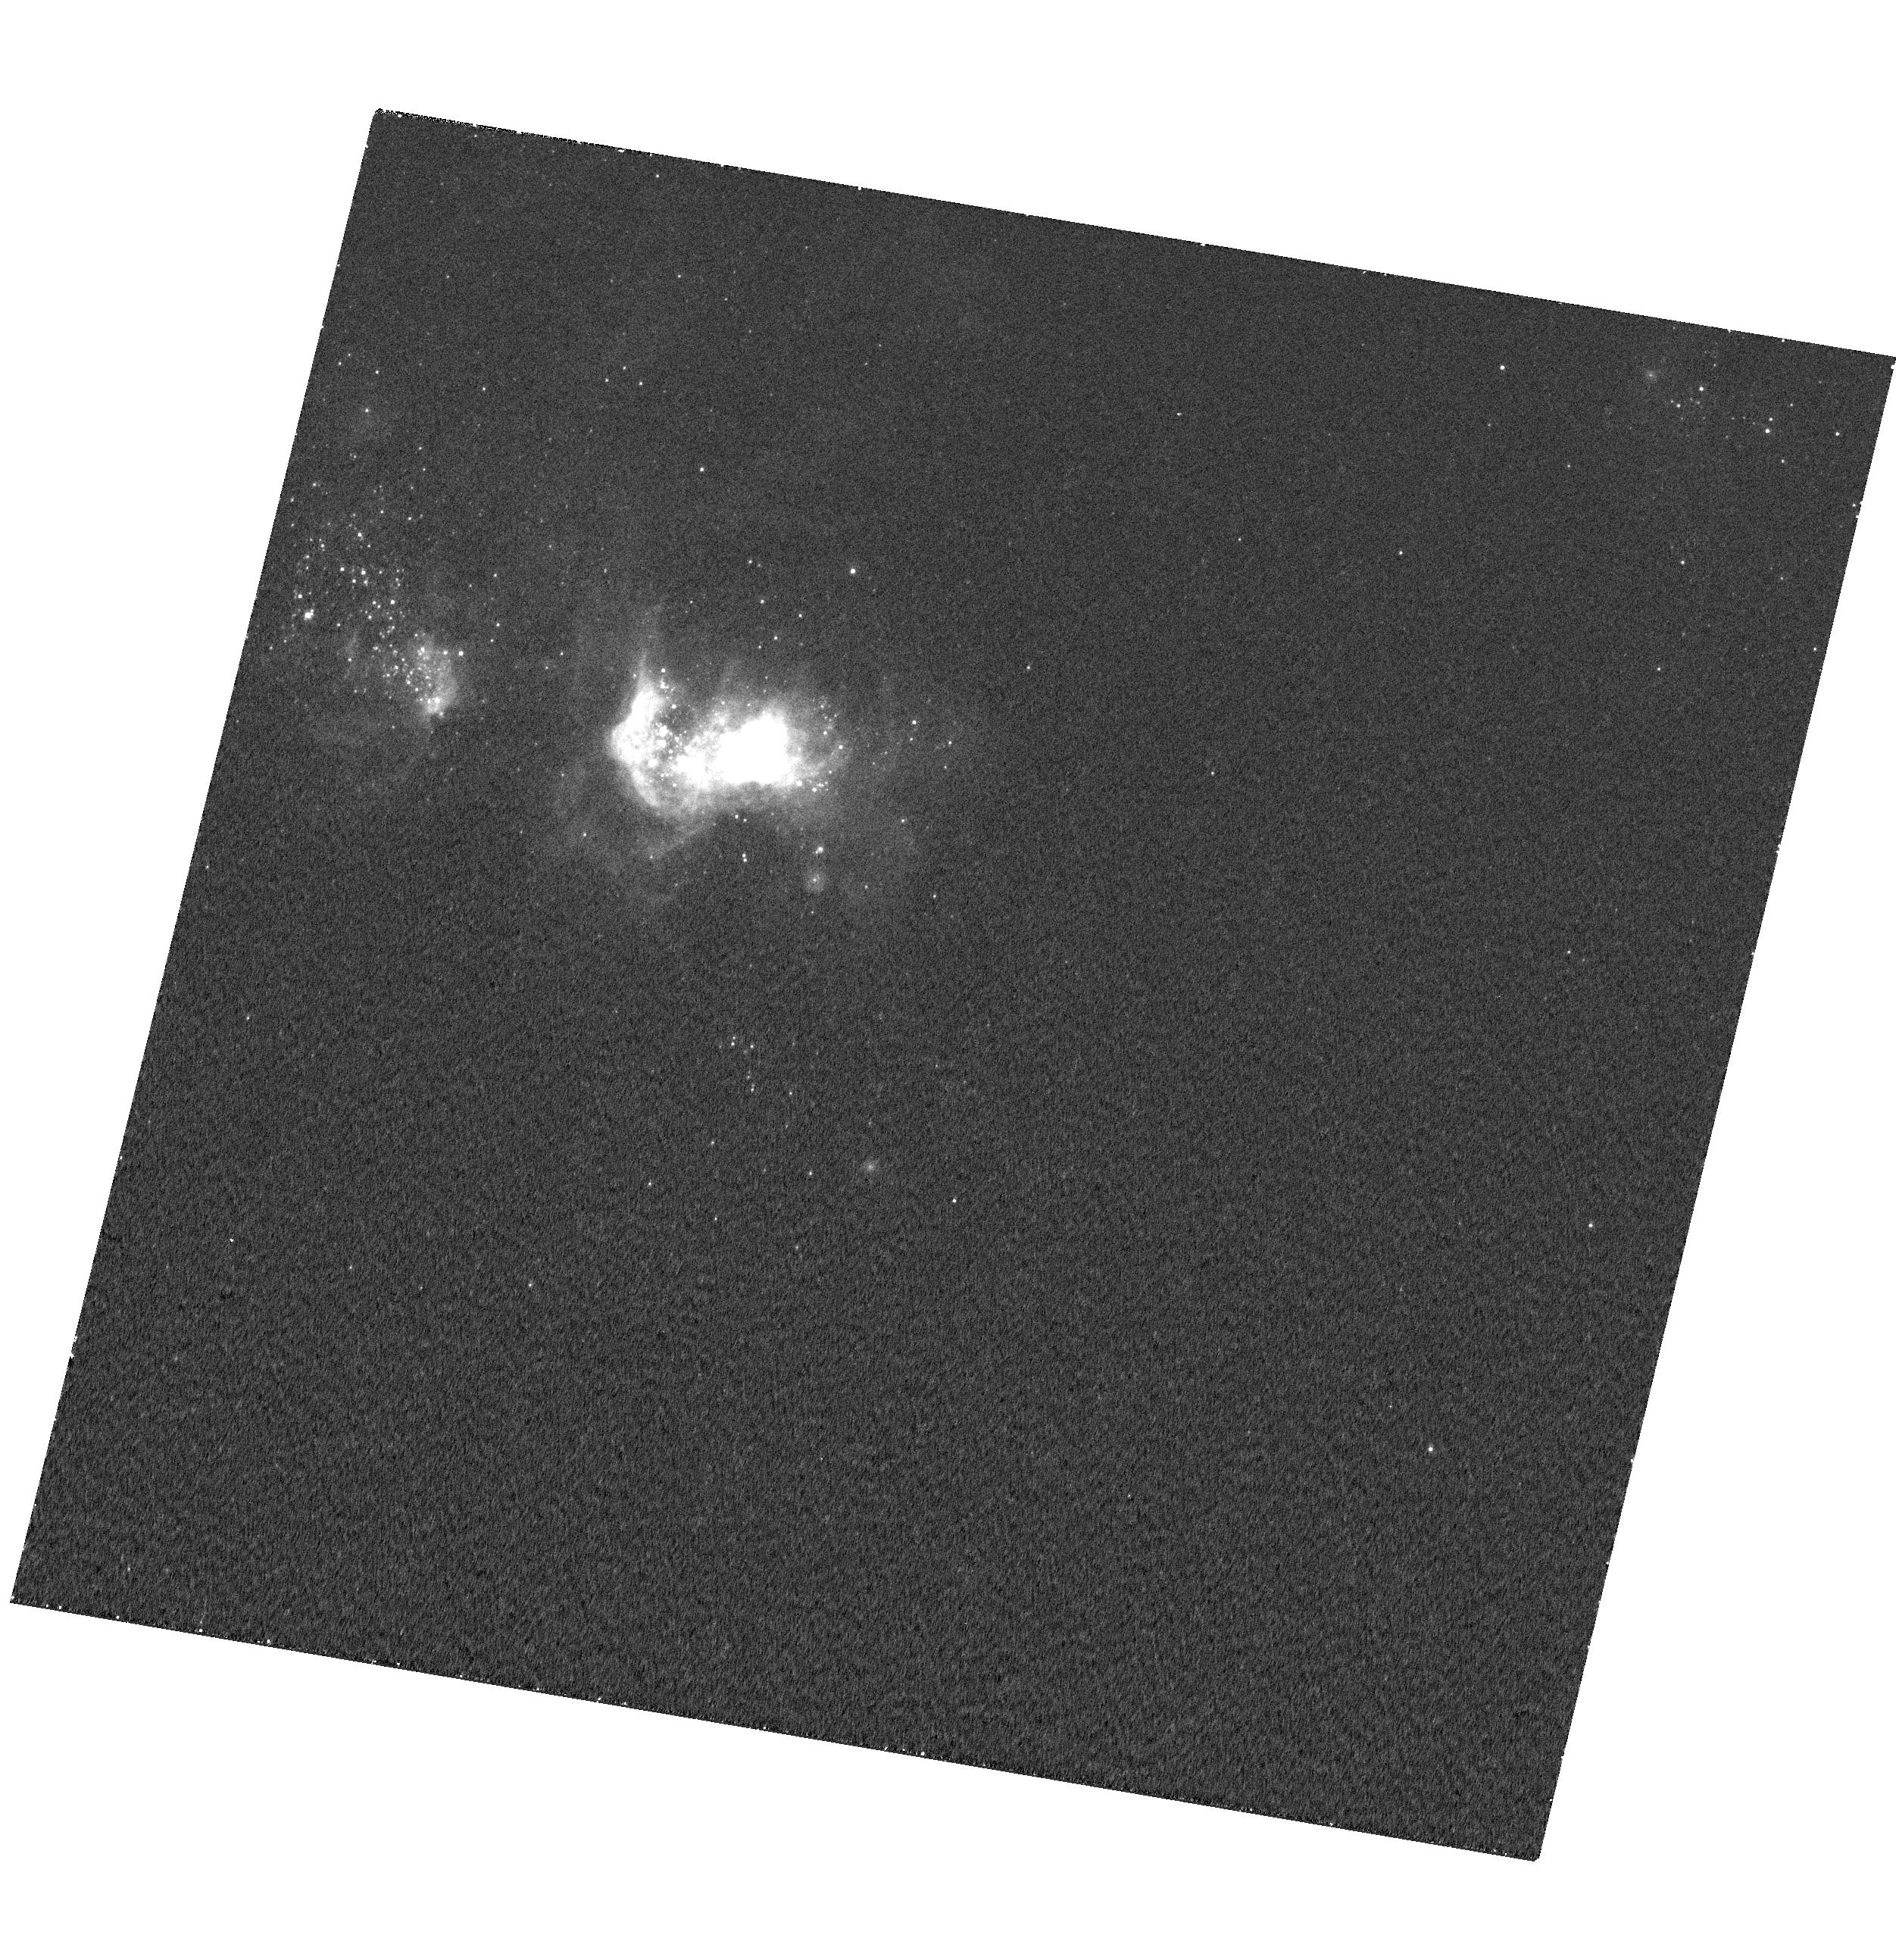
Target: MRK-71
Instrument: WFC3/UVIS
Filter: F487N
Exposure: 17 min
Observation ID: hst_13041_01_wfc3_uvis_f487n_ic0q01

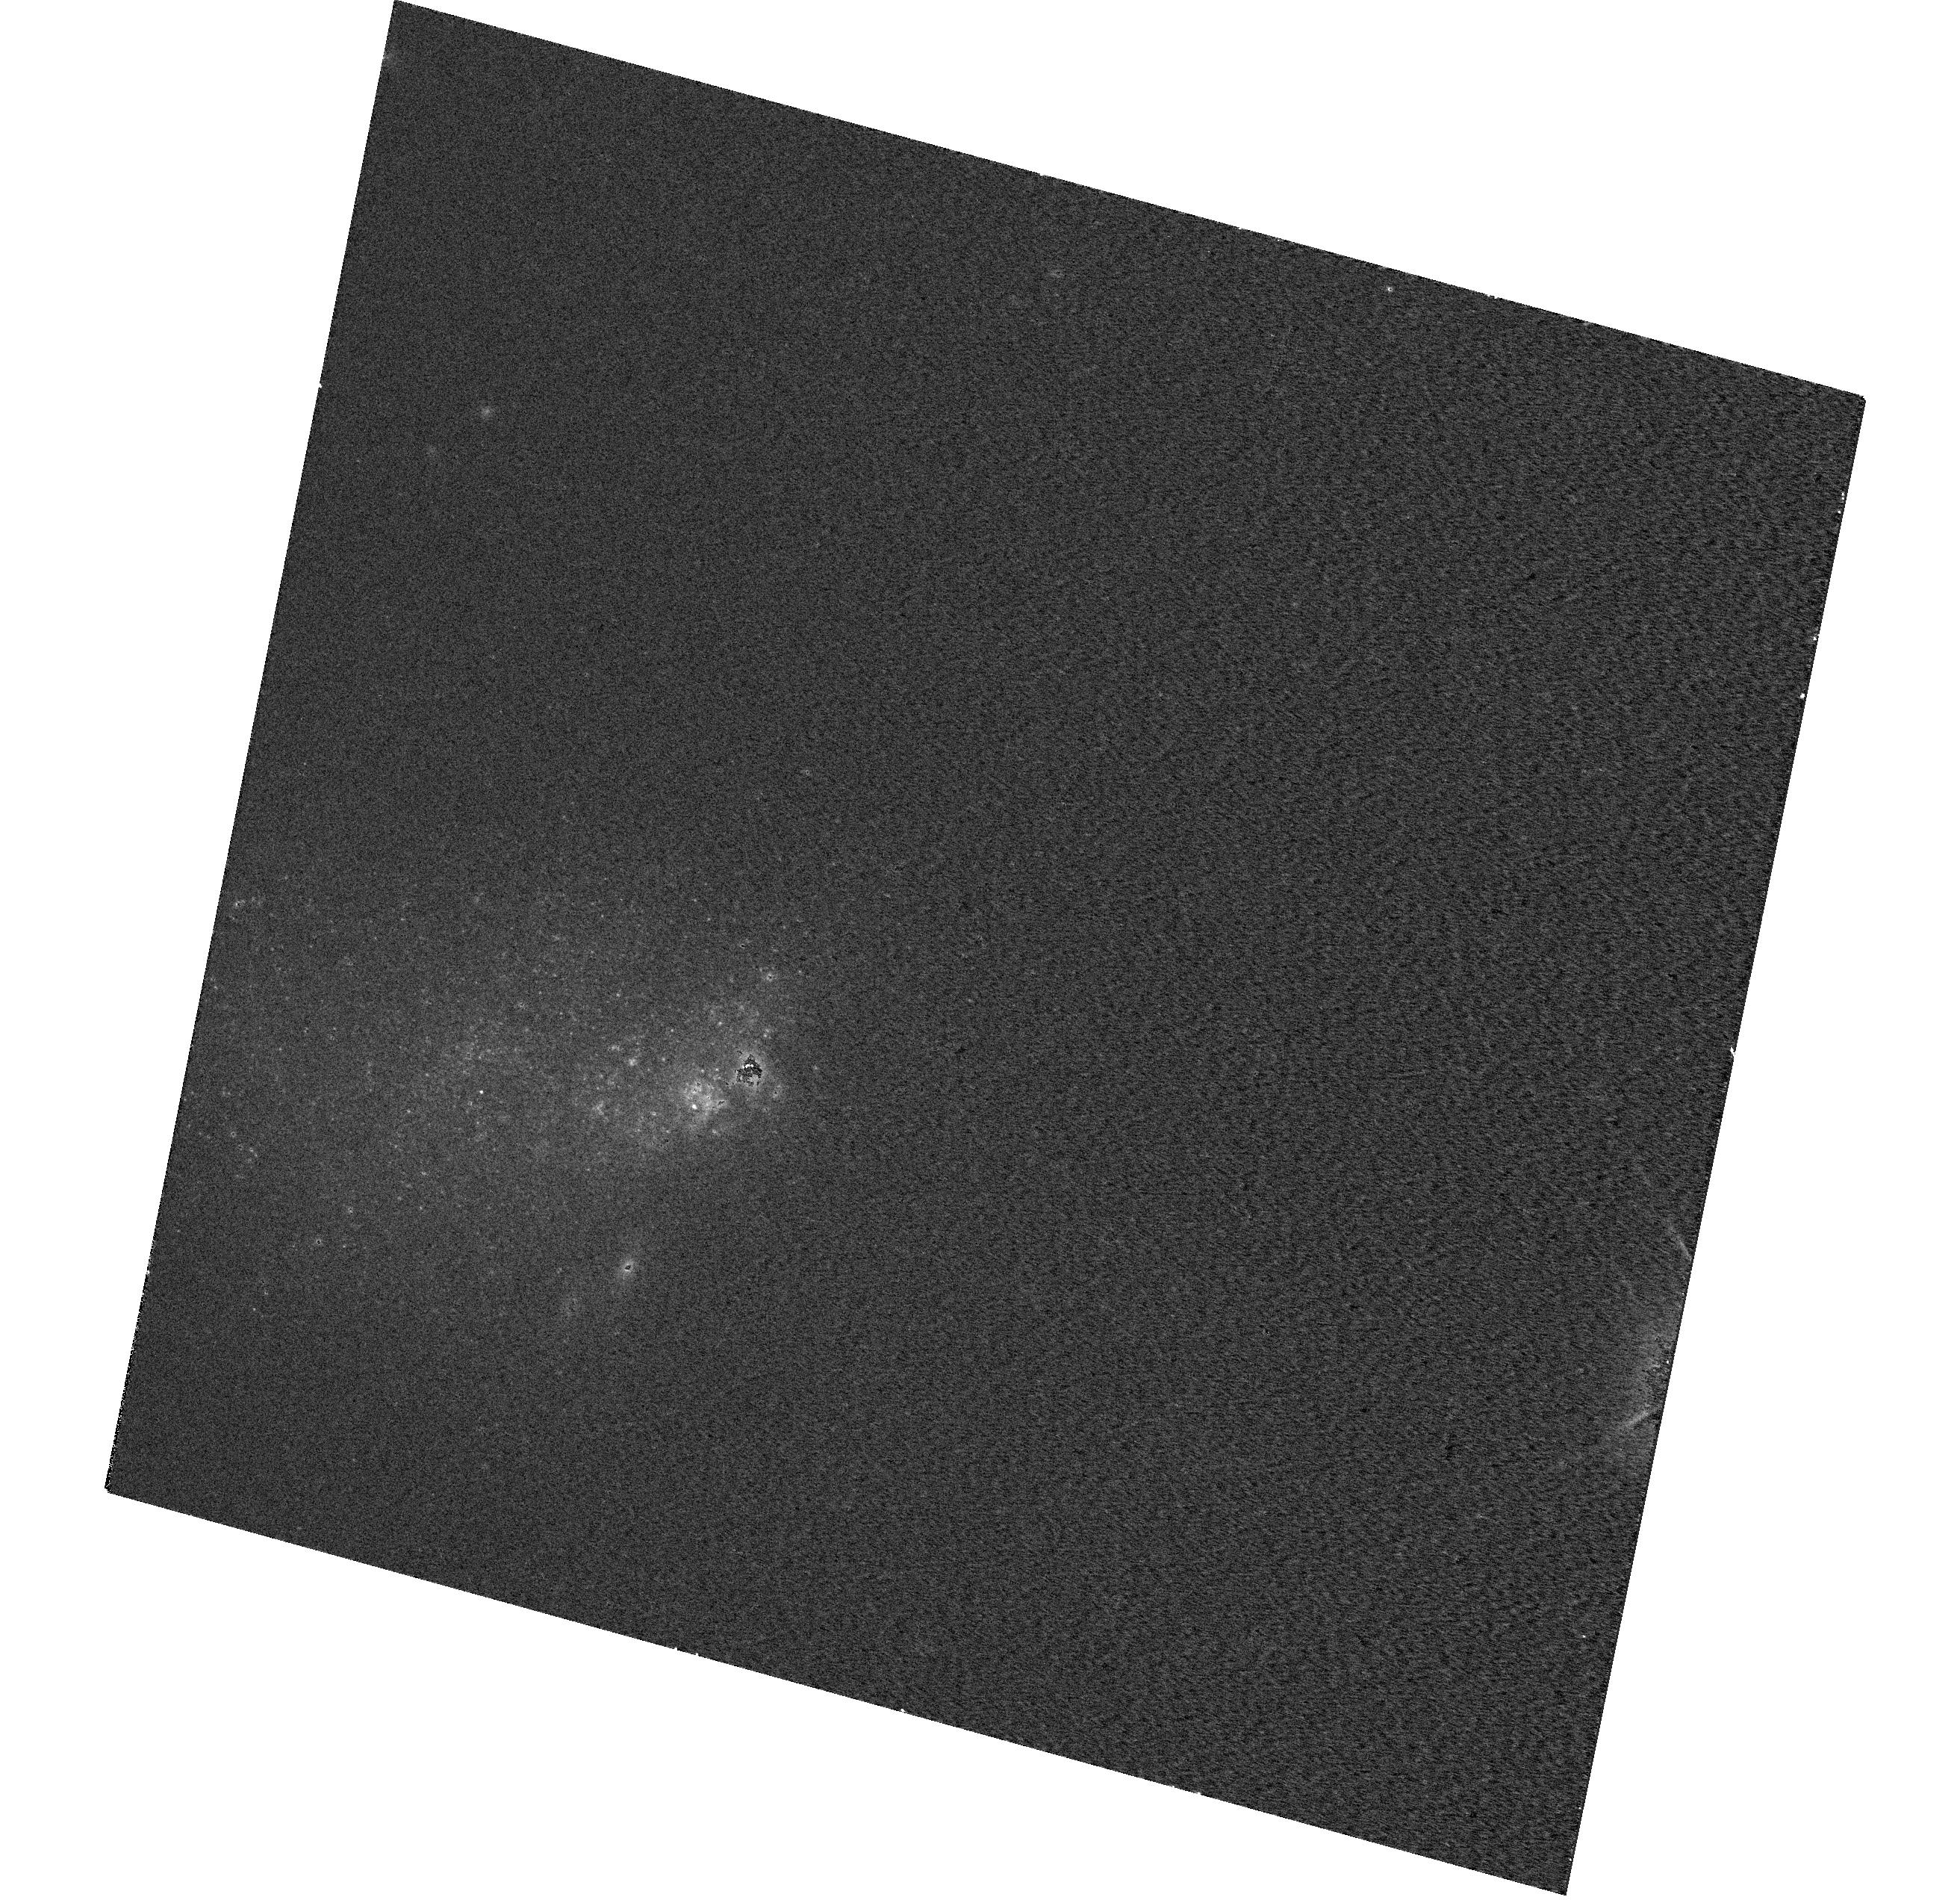
Target: MRK-209
Instrument: WFC3/UVIS
Filter: F547M
Exposure: 5 min
Observation ID: hst_13041_02_wfc3_uvis_f547m_ic0q02

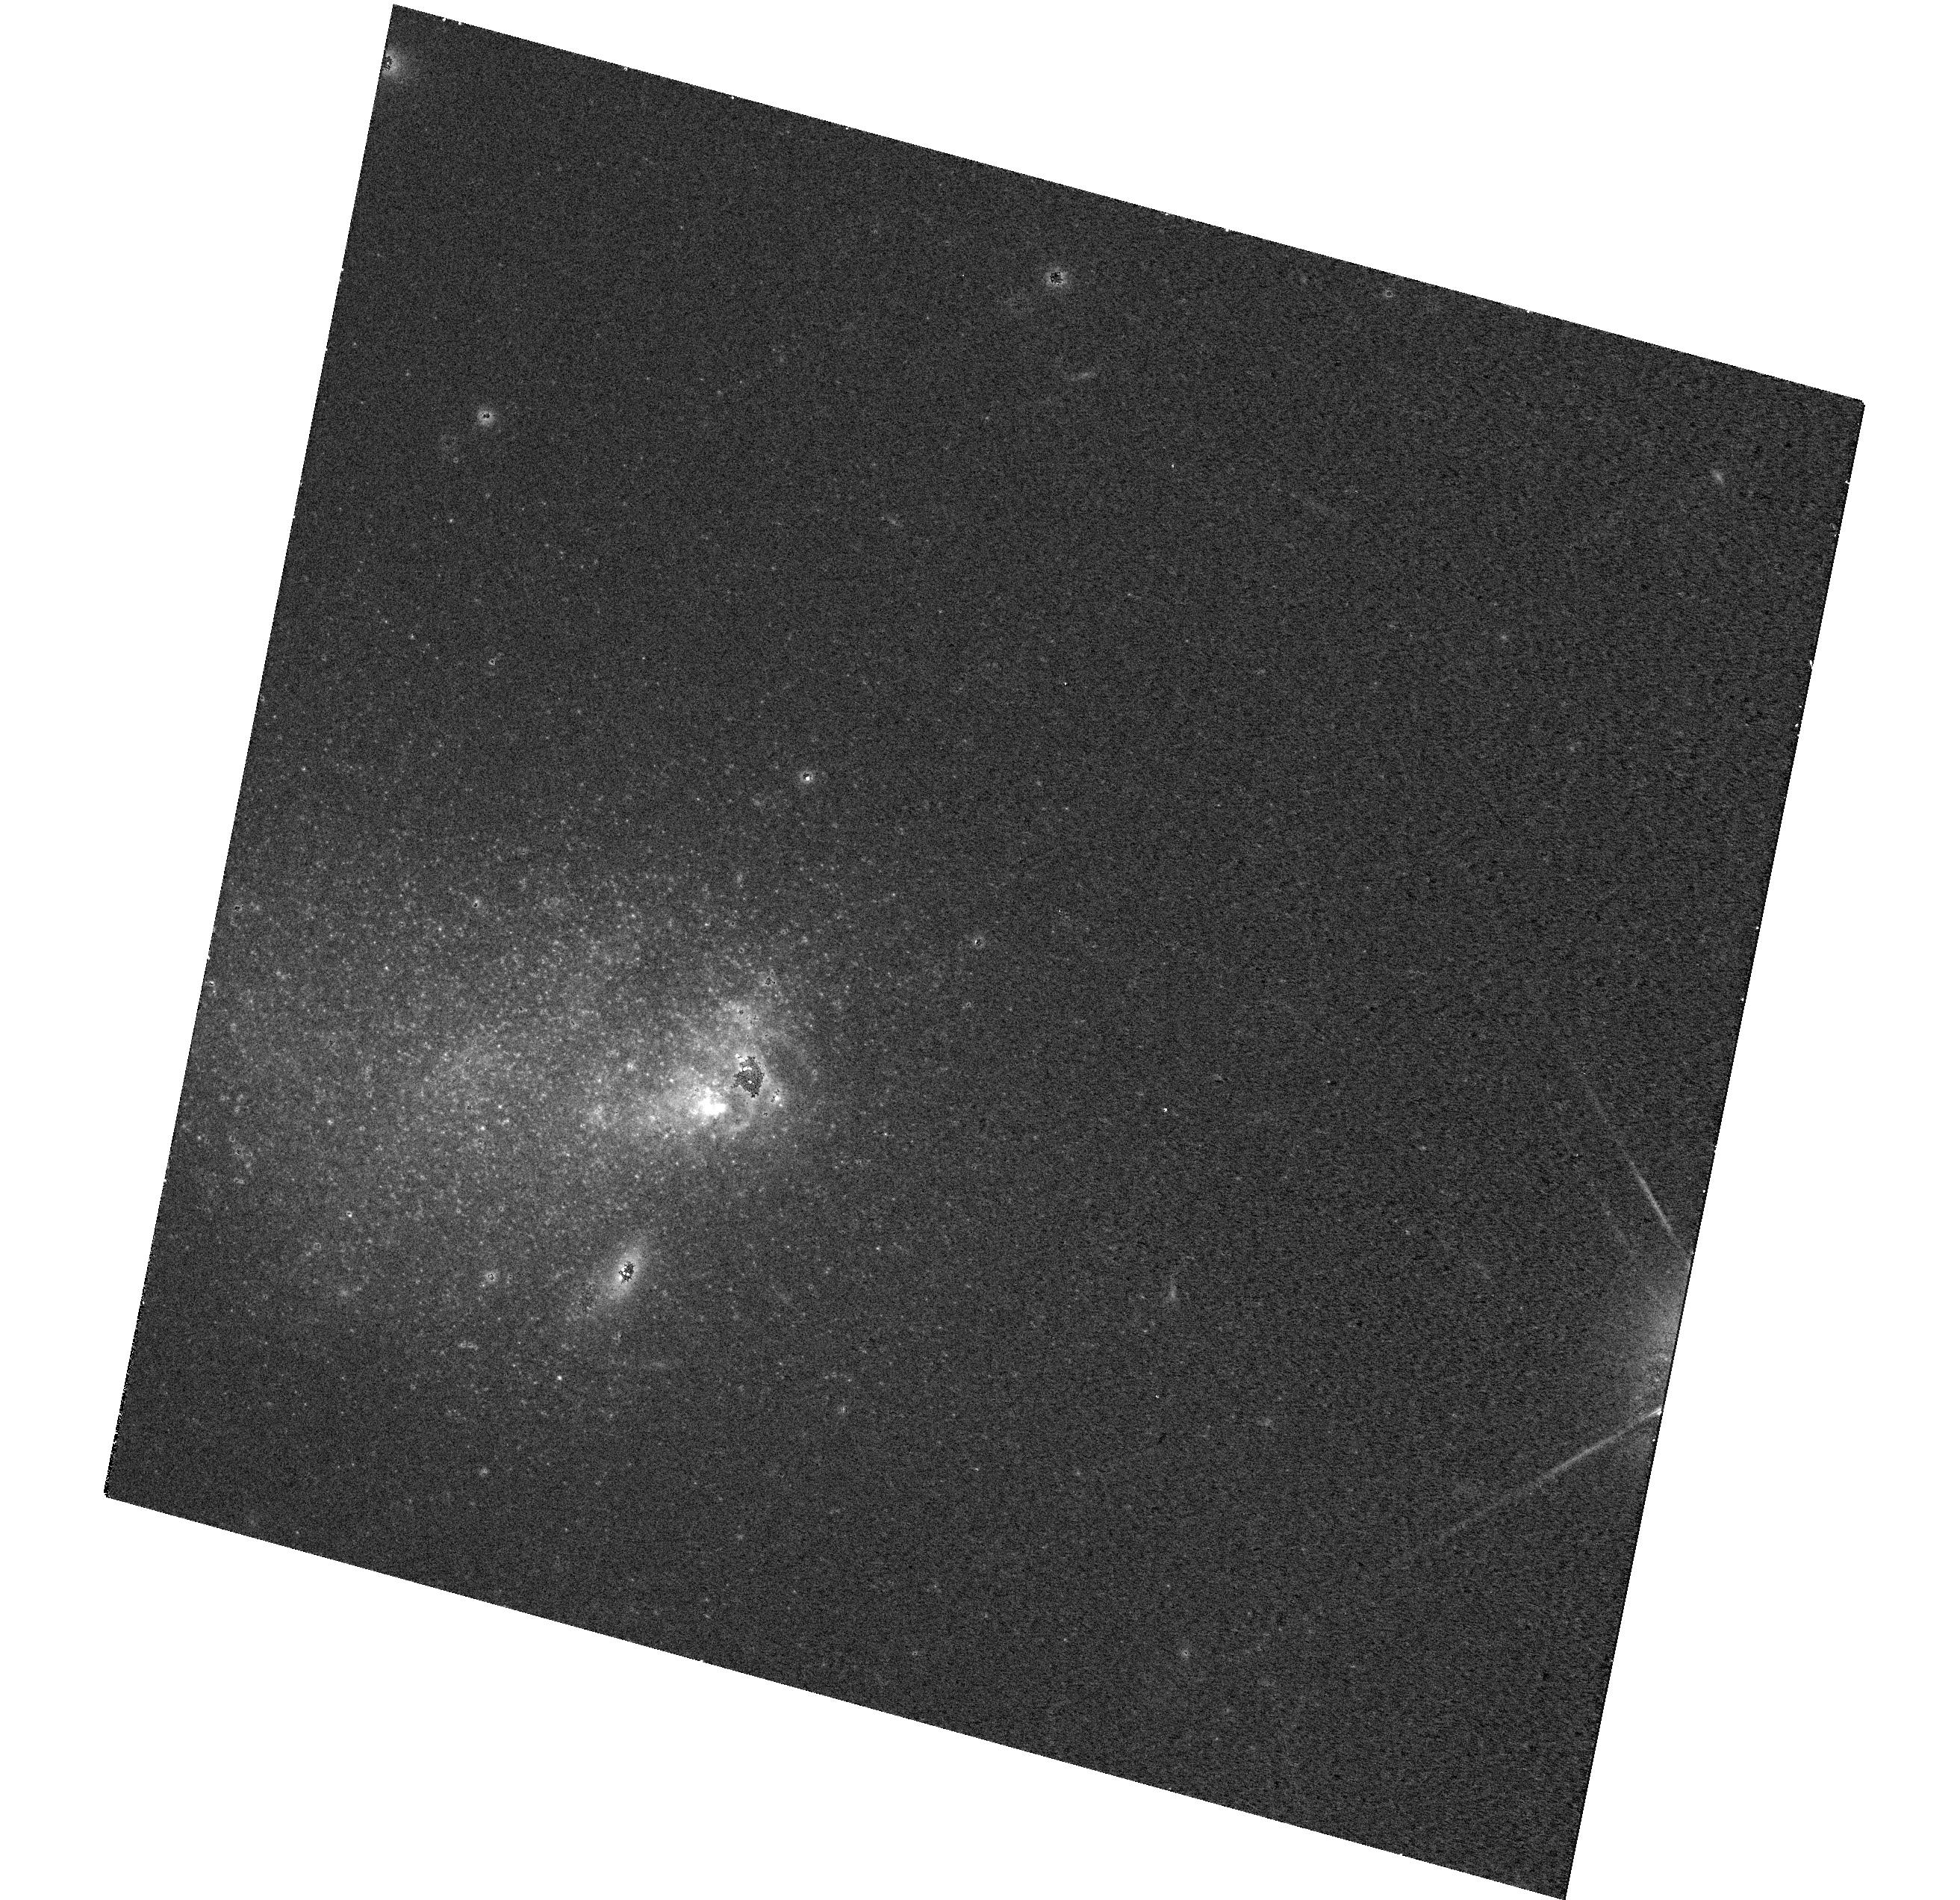
Target: MRK-209
Instrument: WFC3/UVIS
Filter: F814W
Exposure: 9 min
Observation ID: hst_13041_02_wfc3_uvis_f814w_ic0q02

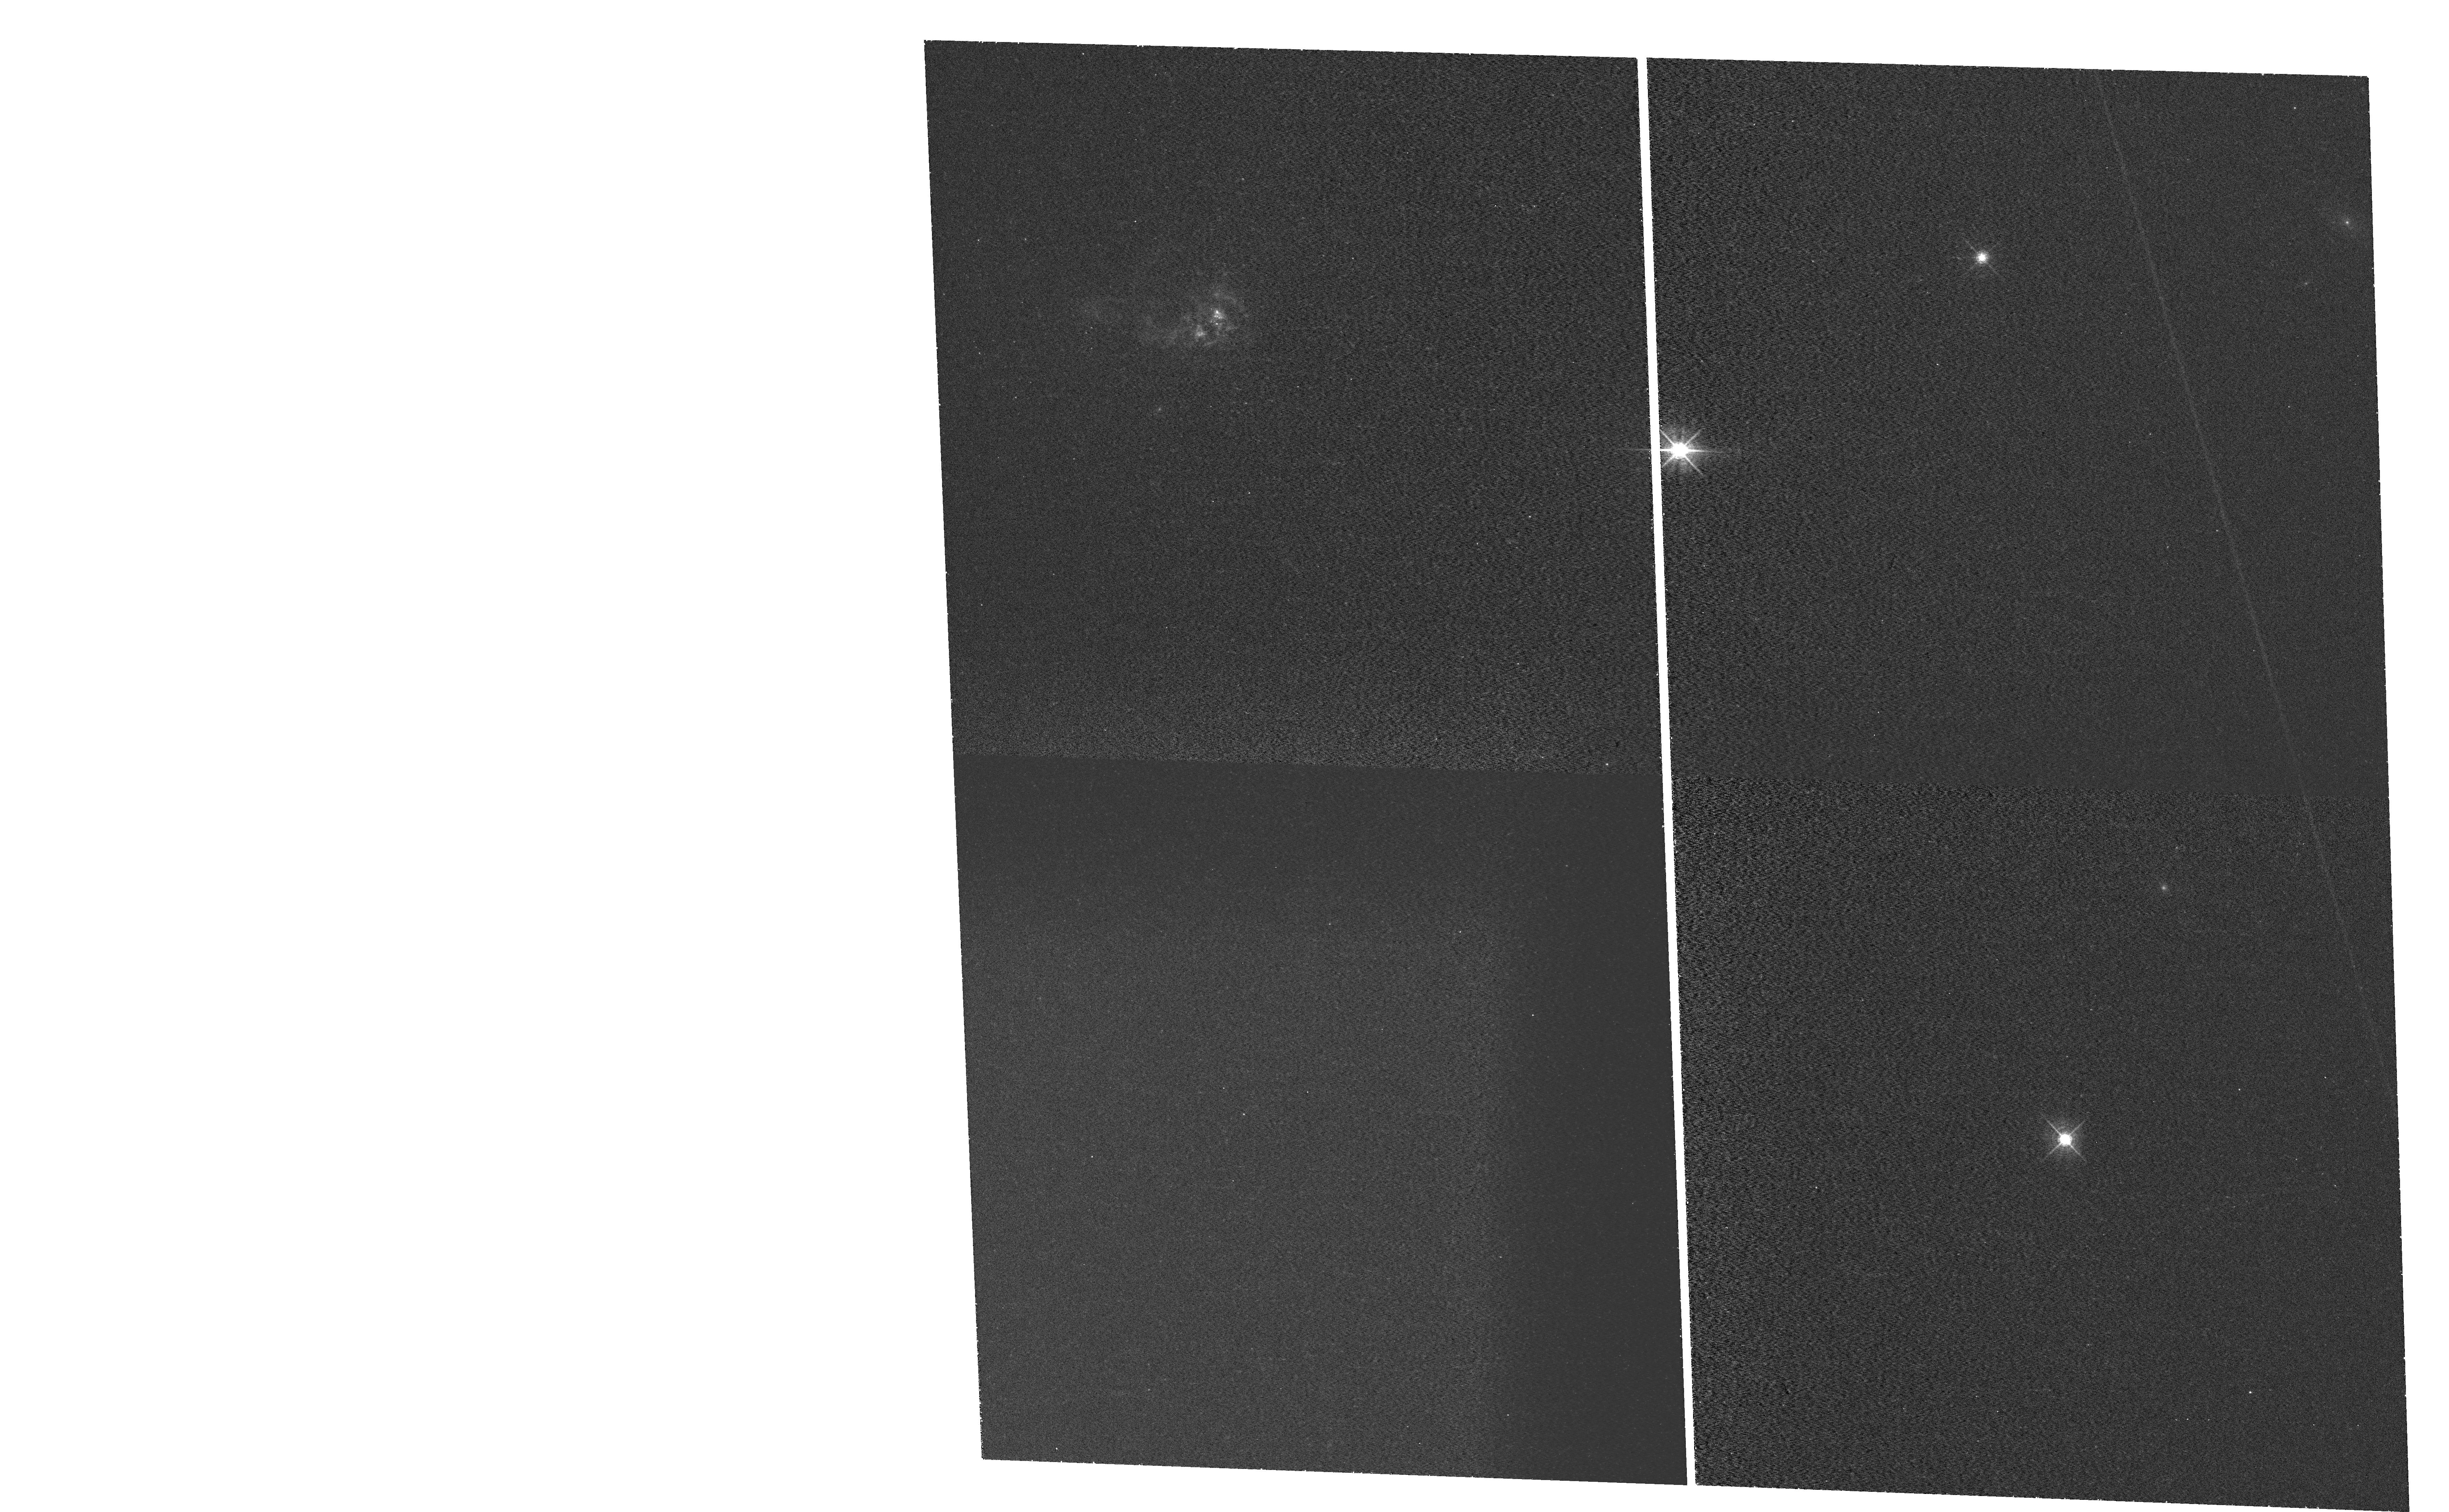
Target: MRK-209
Instrument: WFC3/UVIS
Filter: FQ508N
Exposure: 34 min
Observation ID: hst_13041_a2_wfc3_uvis_fq674n_ic0qa2

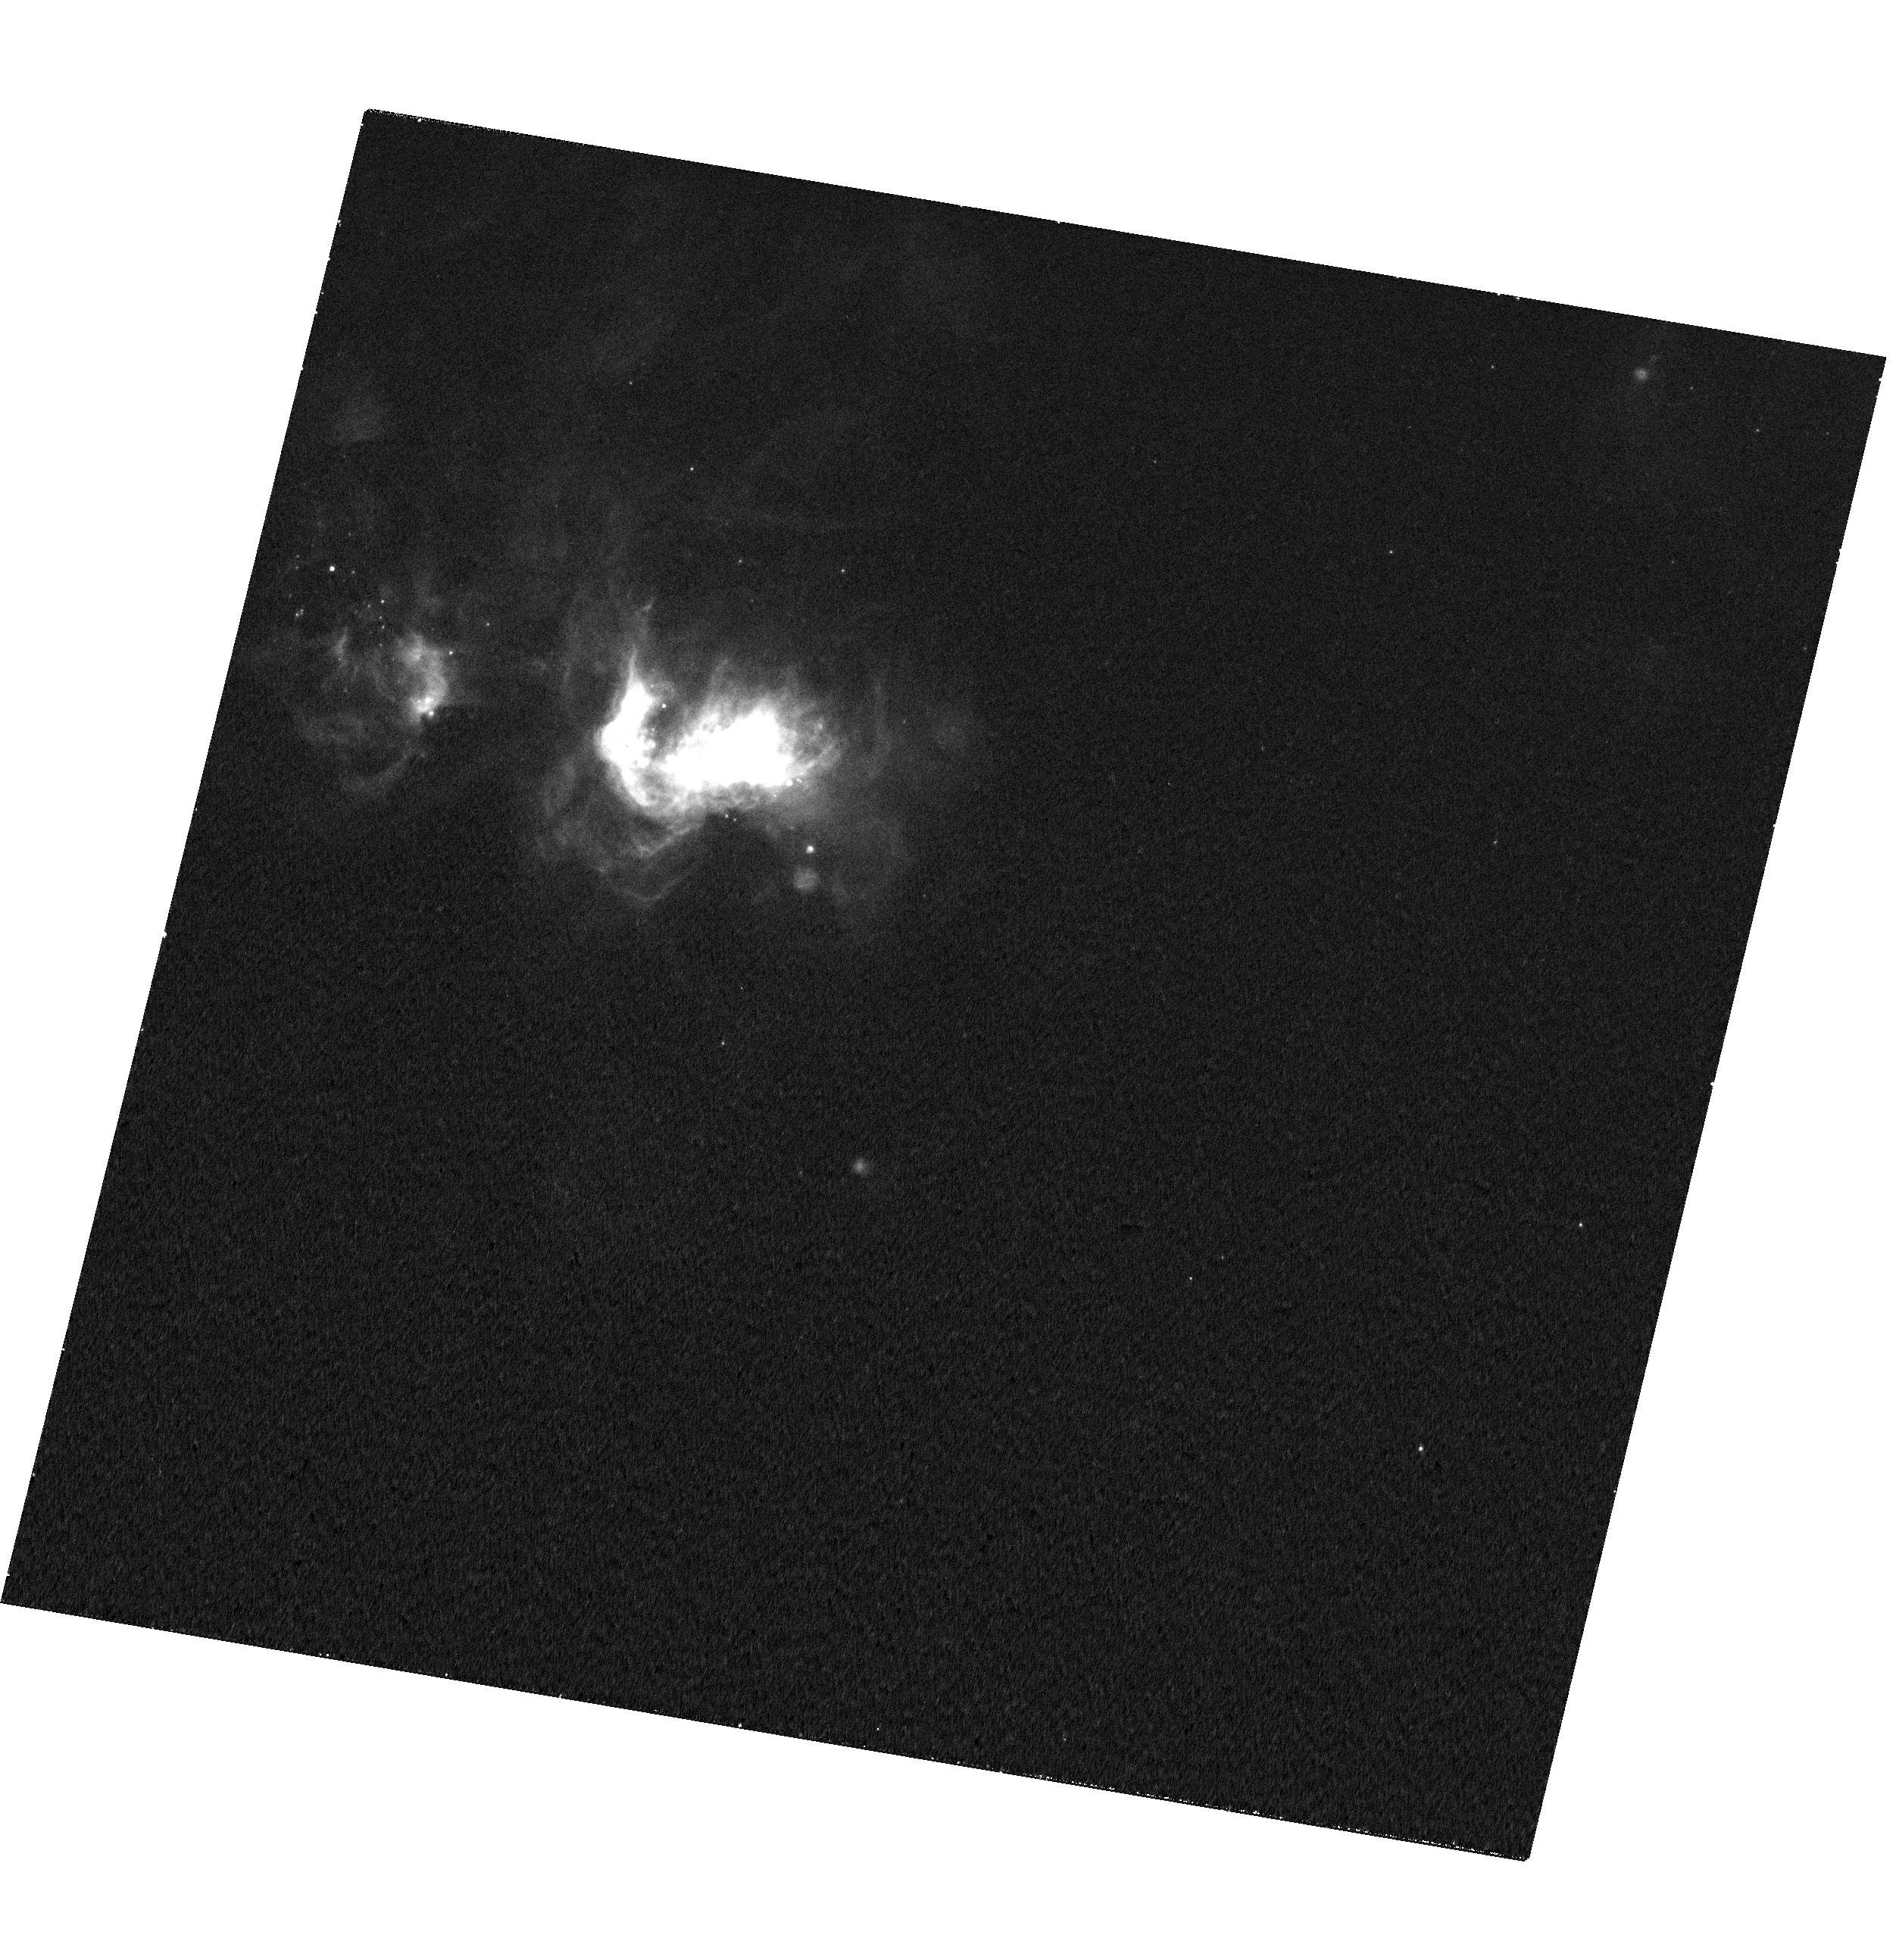
Target: MRK-71
Instrument: WFC3/UVIS
Filter: F656N
Exposure: 12 min
Observation ID: hst_13041_01_wfc3_uvis_f656n_ic0q01

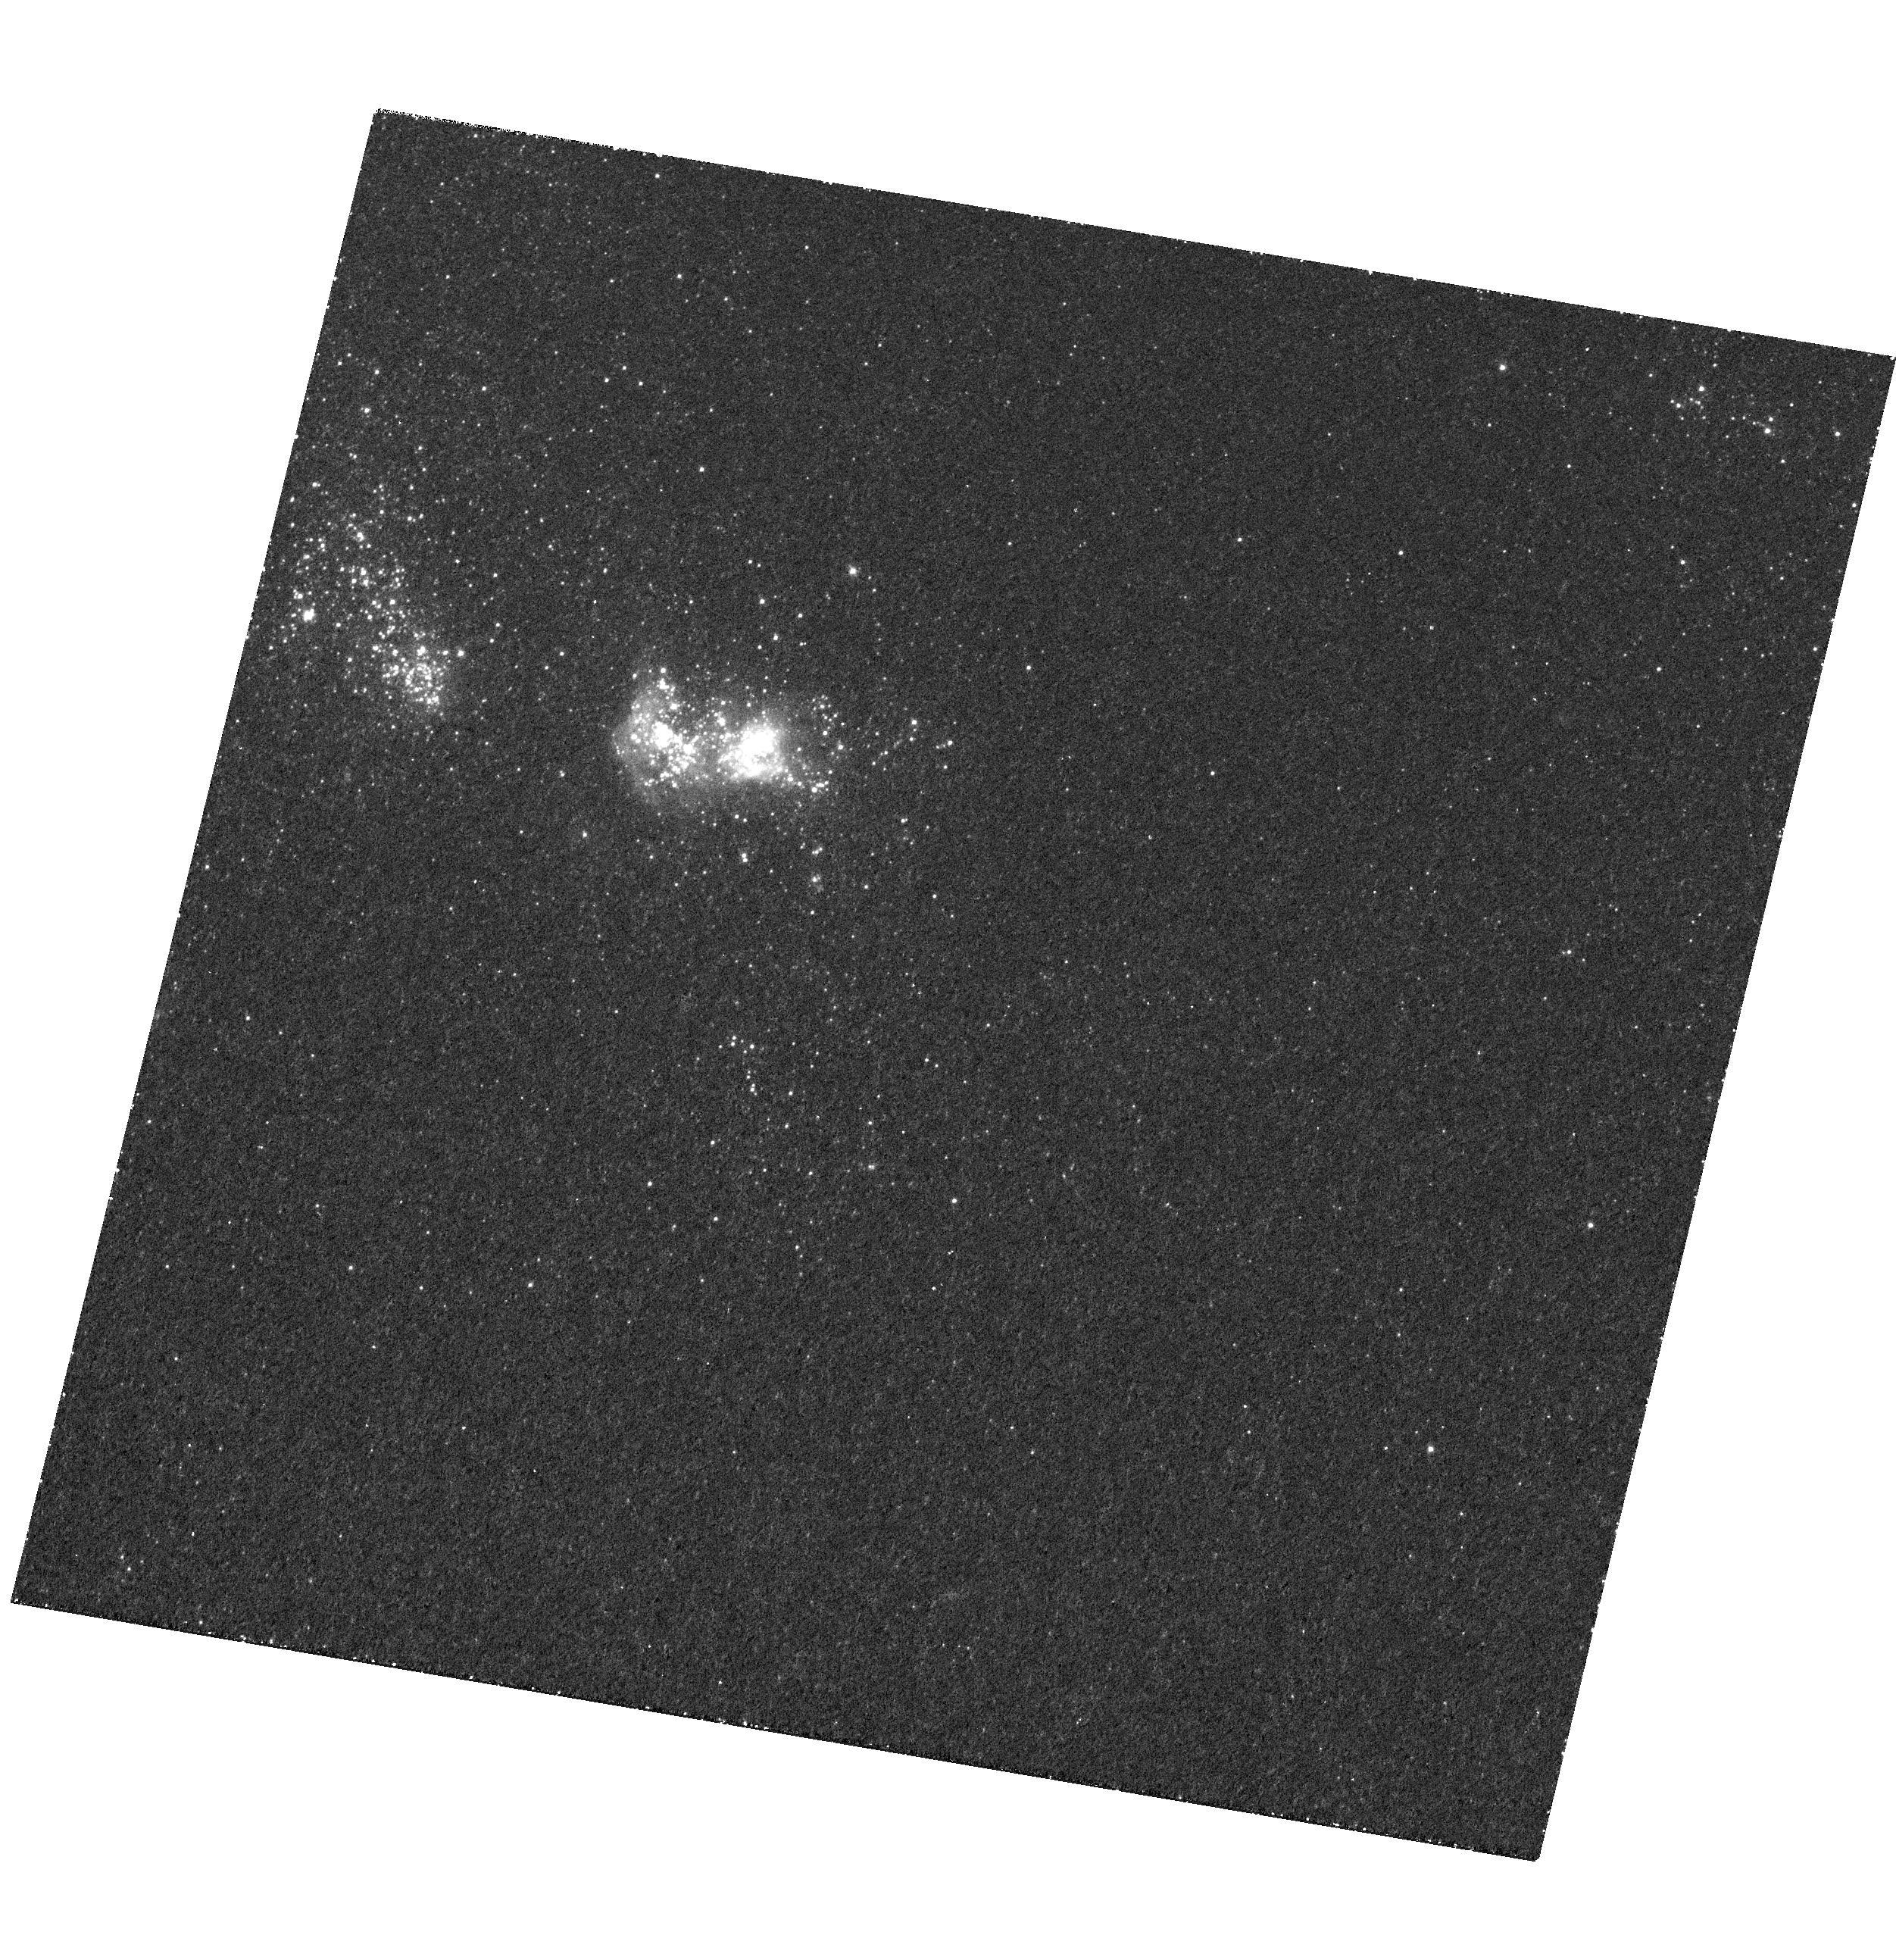
Target: MRK-71
Instrument: WFC3/UVIS
Filter: F469N
Exposure: 1.5 h
Observation ID: hst_13041_01_wfc3_uvis_f469n_ic0q01

Diagnosing Ionization Mechanisms in Blue Compact Dwarfs, the Local Analogues to Primordial Galaxies (PI: James, Bethan Lesley)

Nearby Blue Compact Dwarf (BCD) galaxies are excellent laboratories for studying star-formation (SF) and feedback in relatively pristine, low-metallicity environments analogous to those thought to exist in the early Universe. Until recently, the dominant ISM energy source in BCDs was assumed to be photoionization from the young starburst. However, recent spectroscopic evidence suggests that energy input from shocks or AGN may also play a significant role, particularly on local scales. Distinguishing between these mechanisms/sources is key to understanding the evolution and composition of the ISM, and requires spatially resolving the structure and physical properties of the BCD's ISM, particularly the spatially narrow shock fronts (~10 pc ~ 0.4" at 5 Mpc). This can only be achieved with the unrivalled angular-resolution, sensitivity and FoV of WFC3. Here we propose to take advantage of the extensive filter set available on WFC3 to diagnose the ionization mechanisms within 2 nearby (D<5 Mpc) BCDs via narrow-band imaging. These observations will allow us to 1) distinguish between ionization mechanisms on ~1pc scales using diagnostic emission line ratios (e.g. [SII]/Ha and [OIII]/Hb; BPT diagram method); 2) locate WR stars from HeII4686 emission and correlate WR activity with shock and feedback activity; 3) investigate the electron density and metallicity (O/H) variations within these systems, via [OII] and [SII] doublet imaging. This study will provide significant insight into the role of feedback in the energetics, structure and SF history of dwarf galaxies and essentially, primordial galaxies in the early Universe.